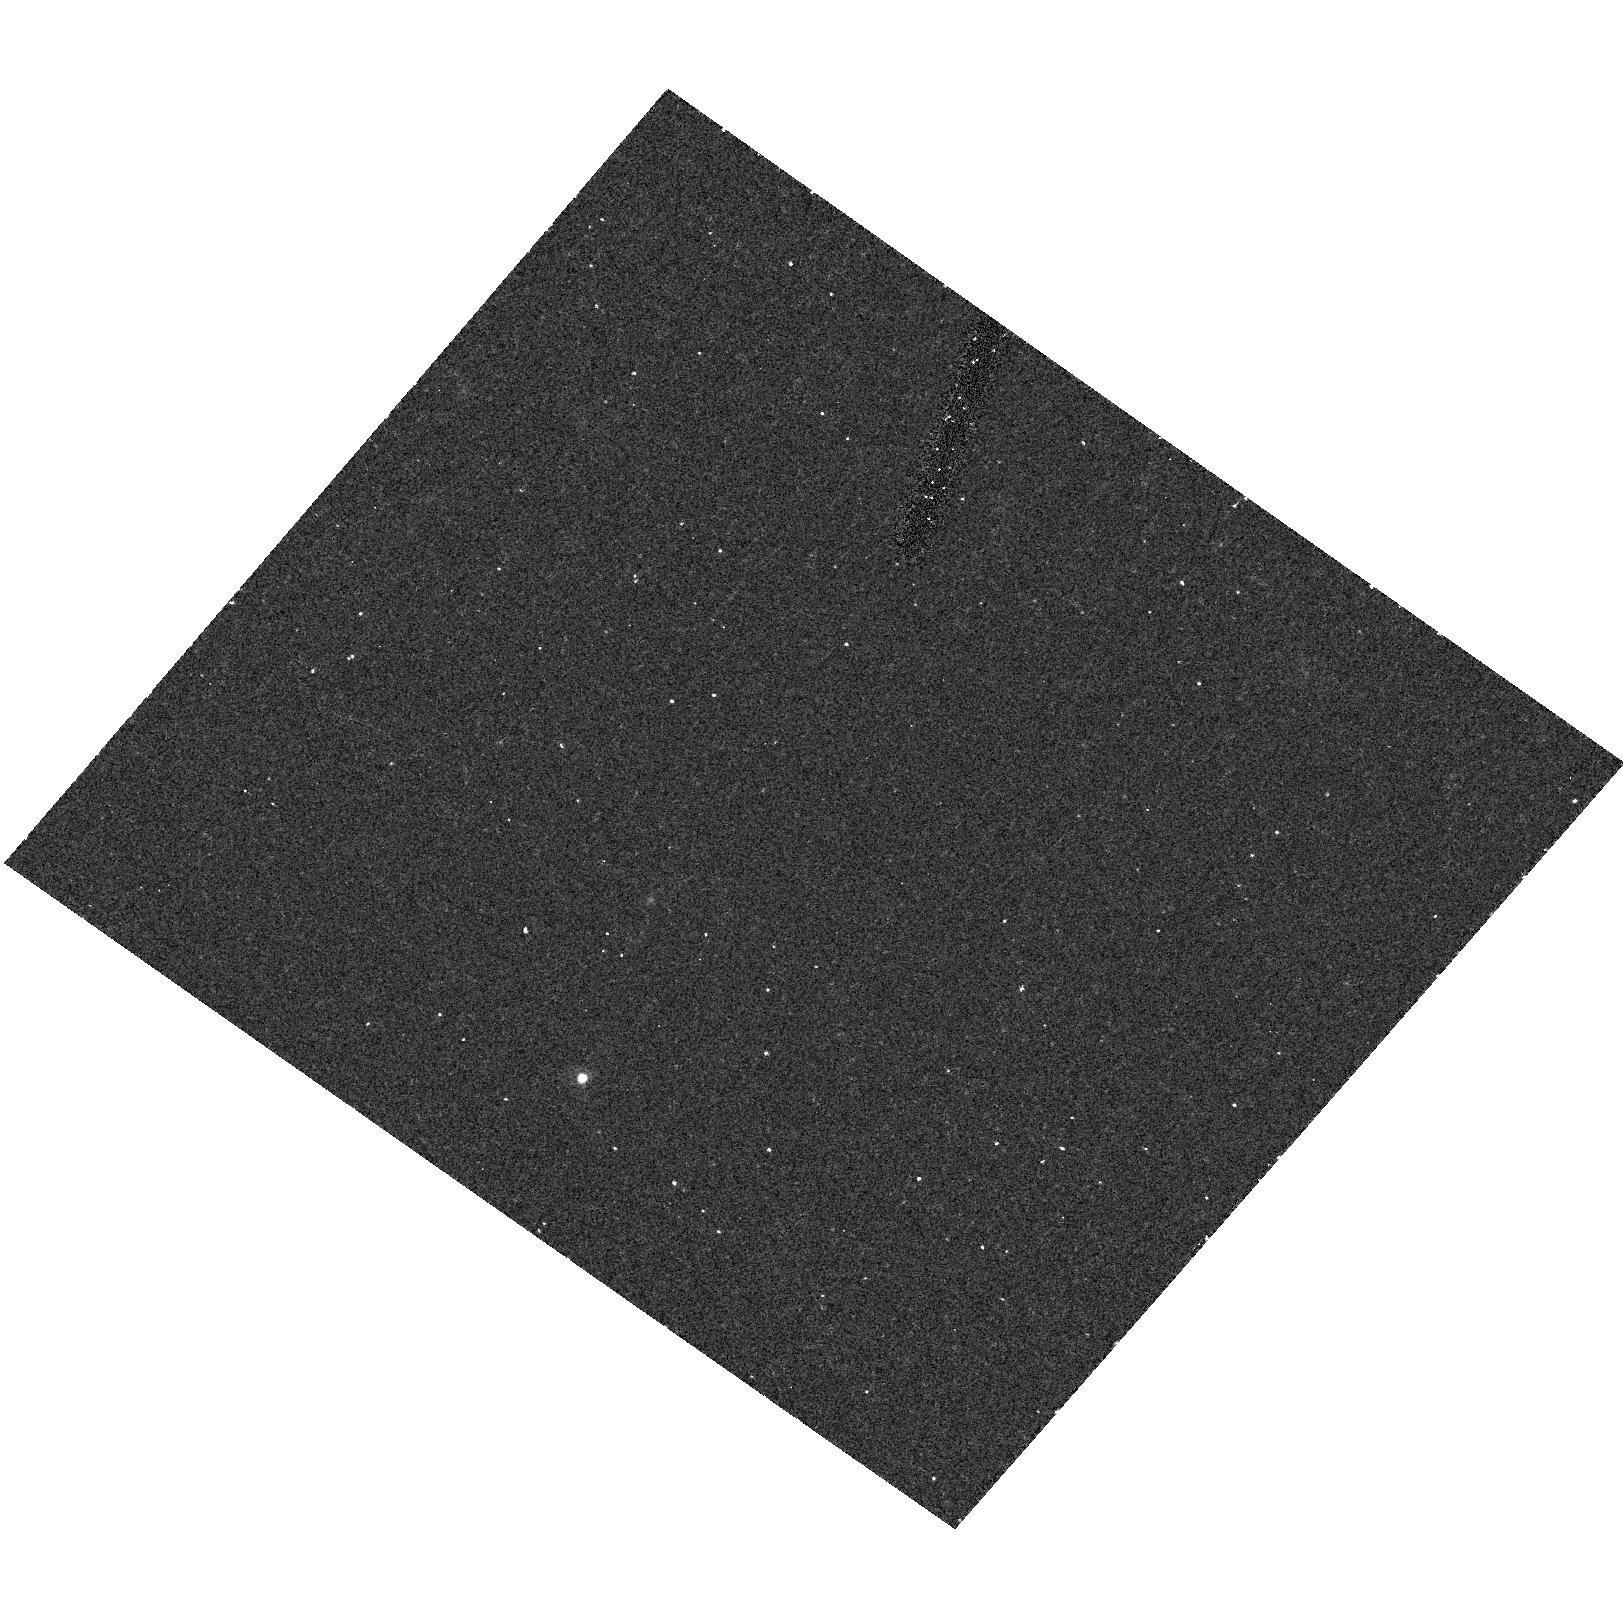
Target: field at RA 155.862°, Dec 19.898°
Instrument: ACS/HRC
Filter: F550M
Exposure: 20 min
Observation ID: hst_9293_02_acs_hrc_f550m_j6jt02

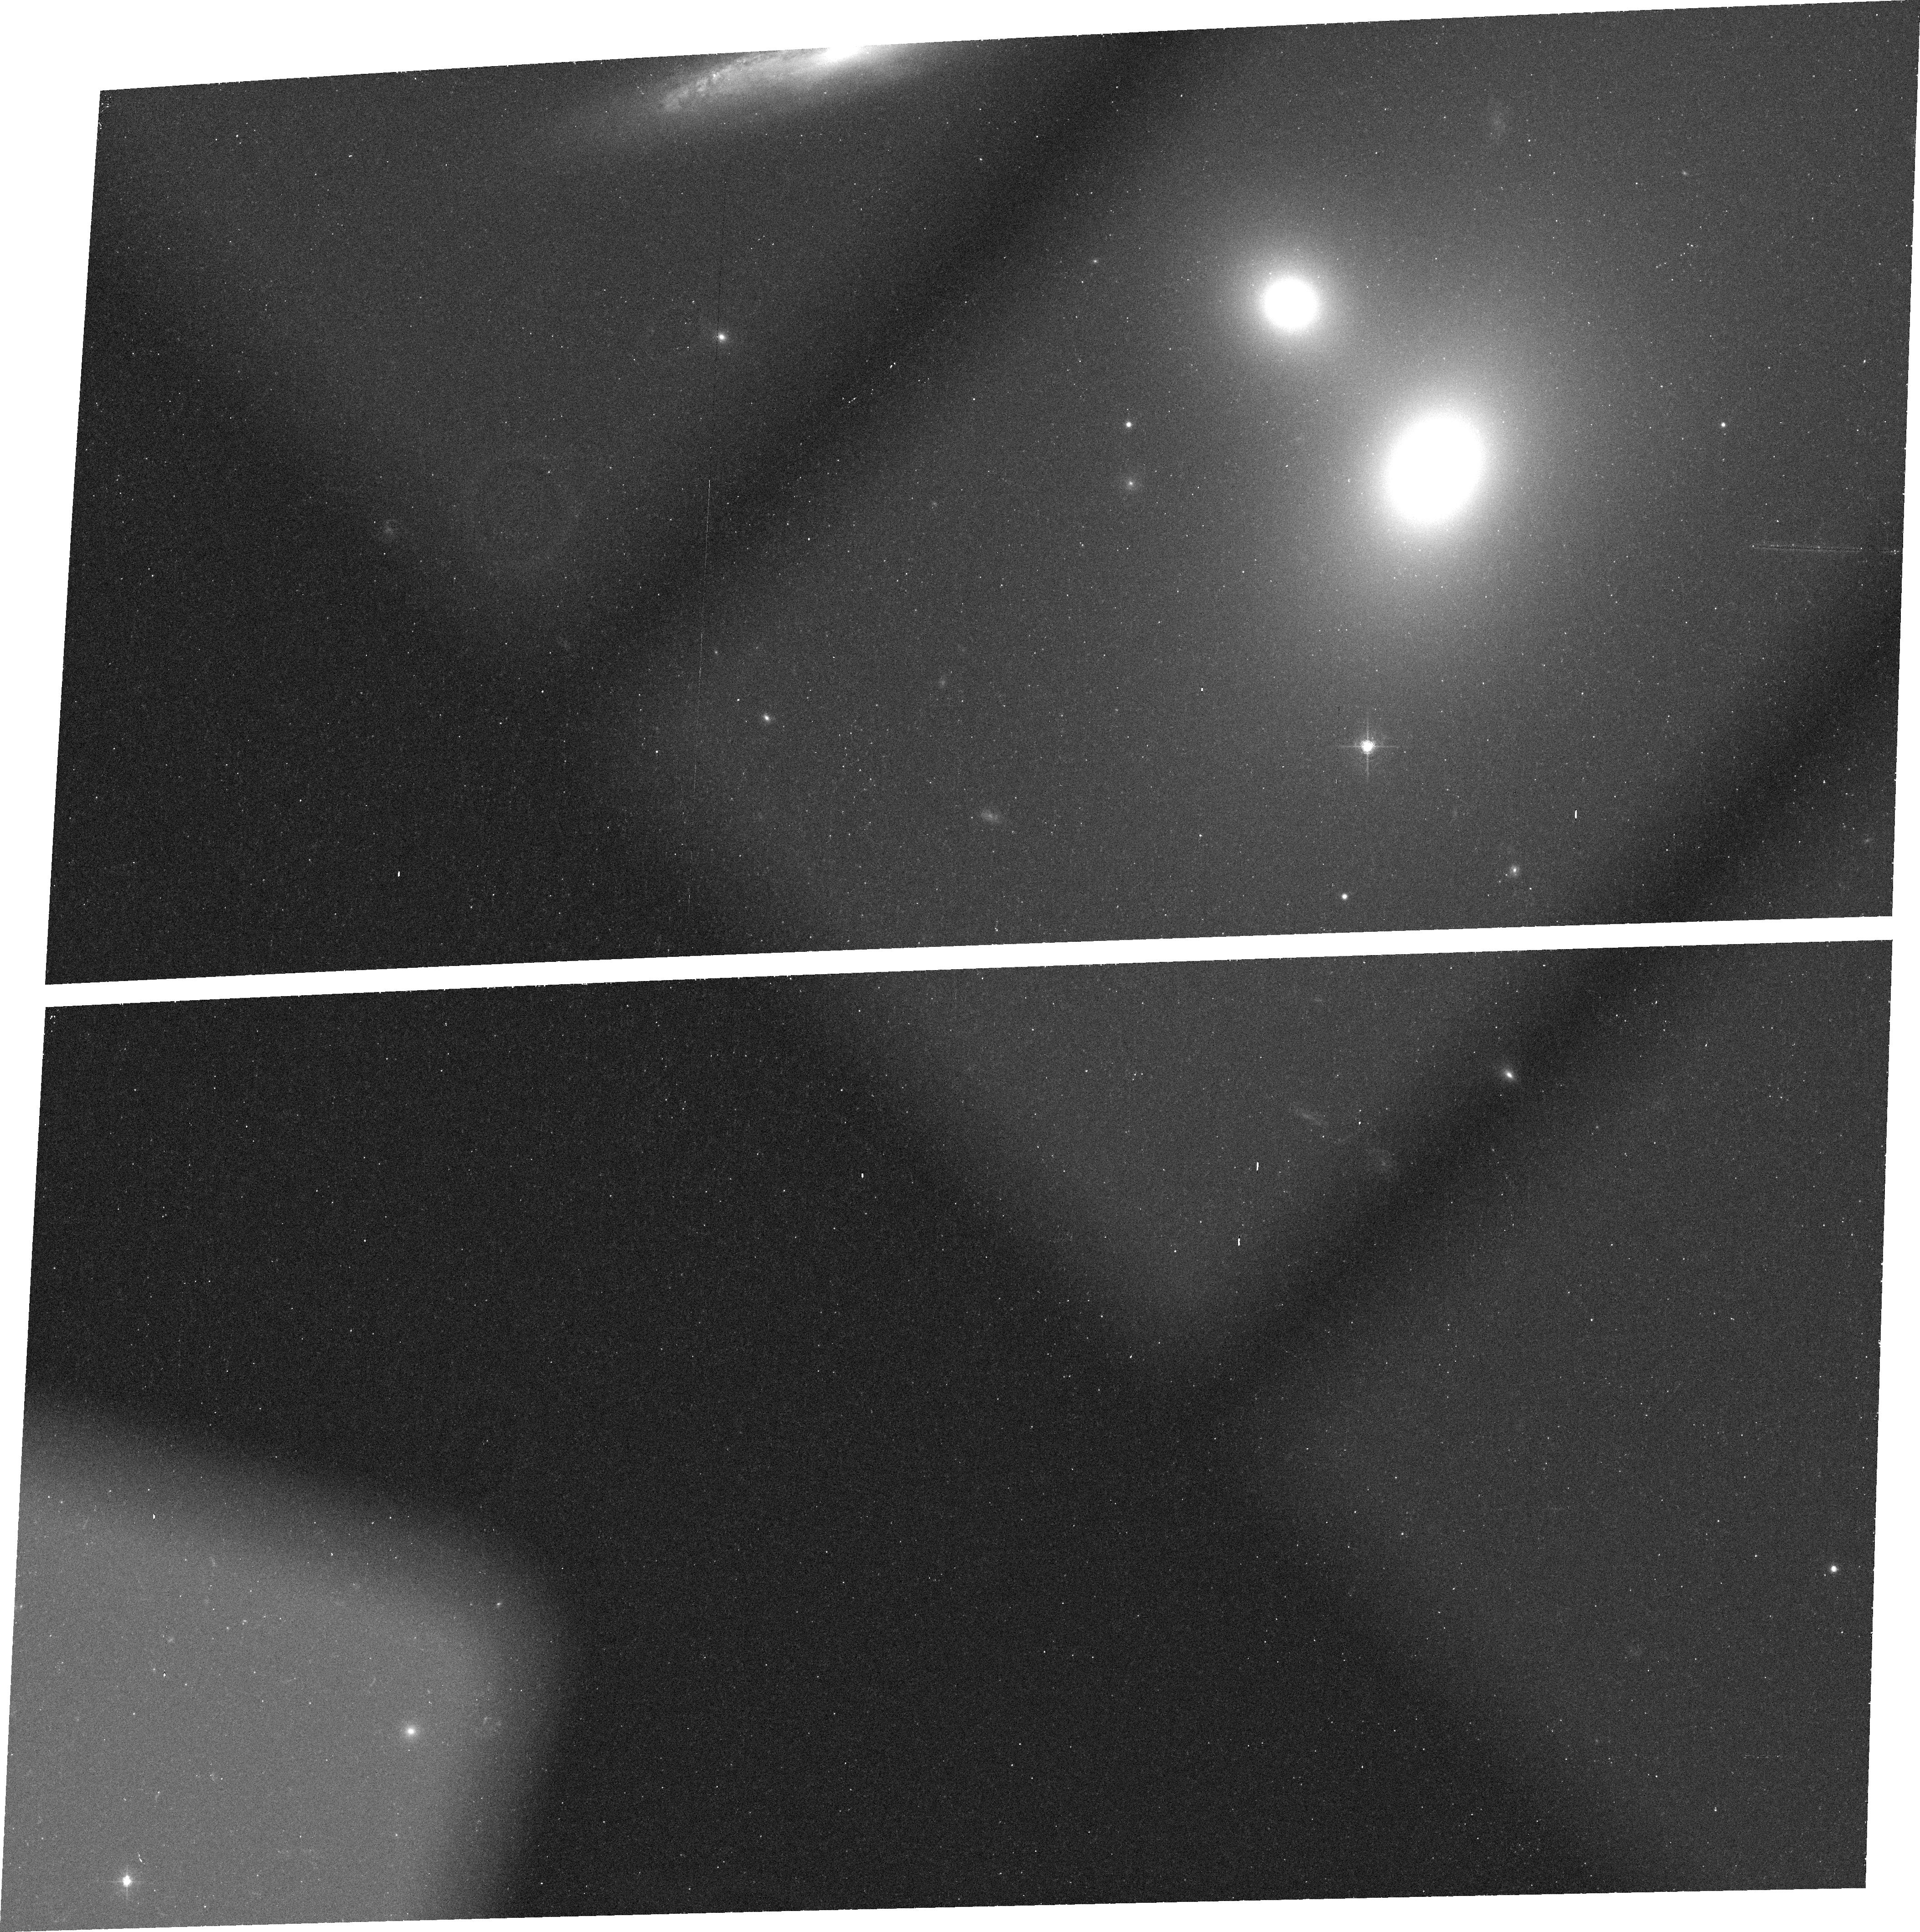
Target: NGC2832
Instrument: ACS/WFC
Filter: FR656N
Exposure: 23 min
Observation ID: j6jt04010

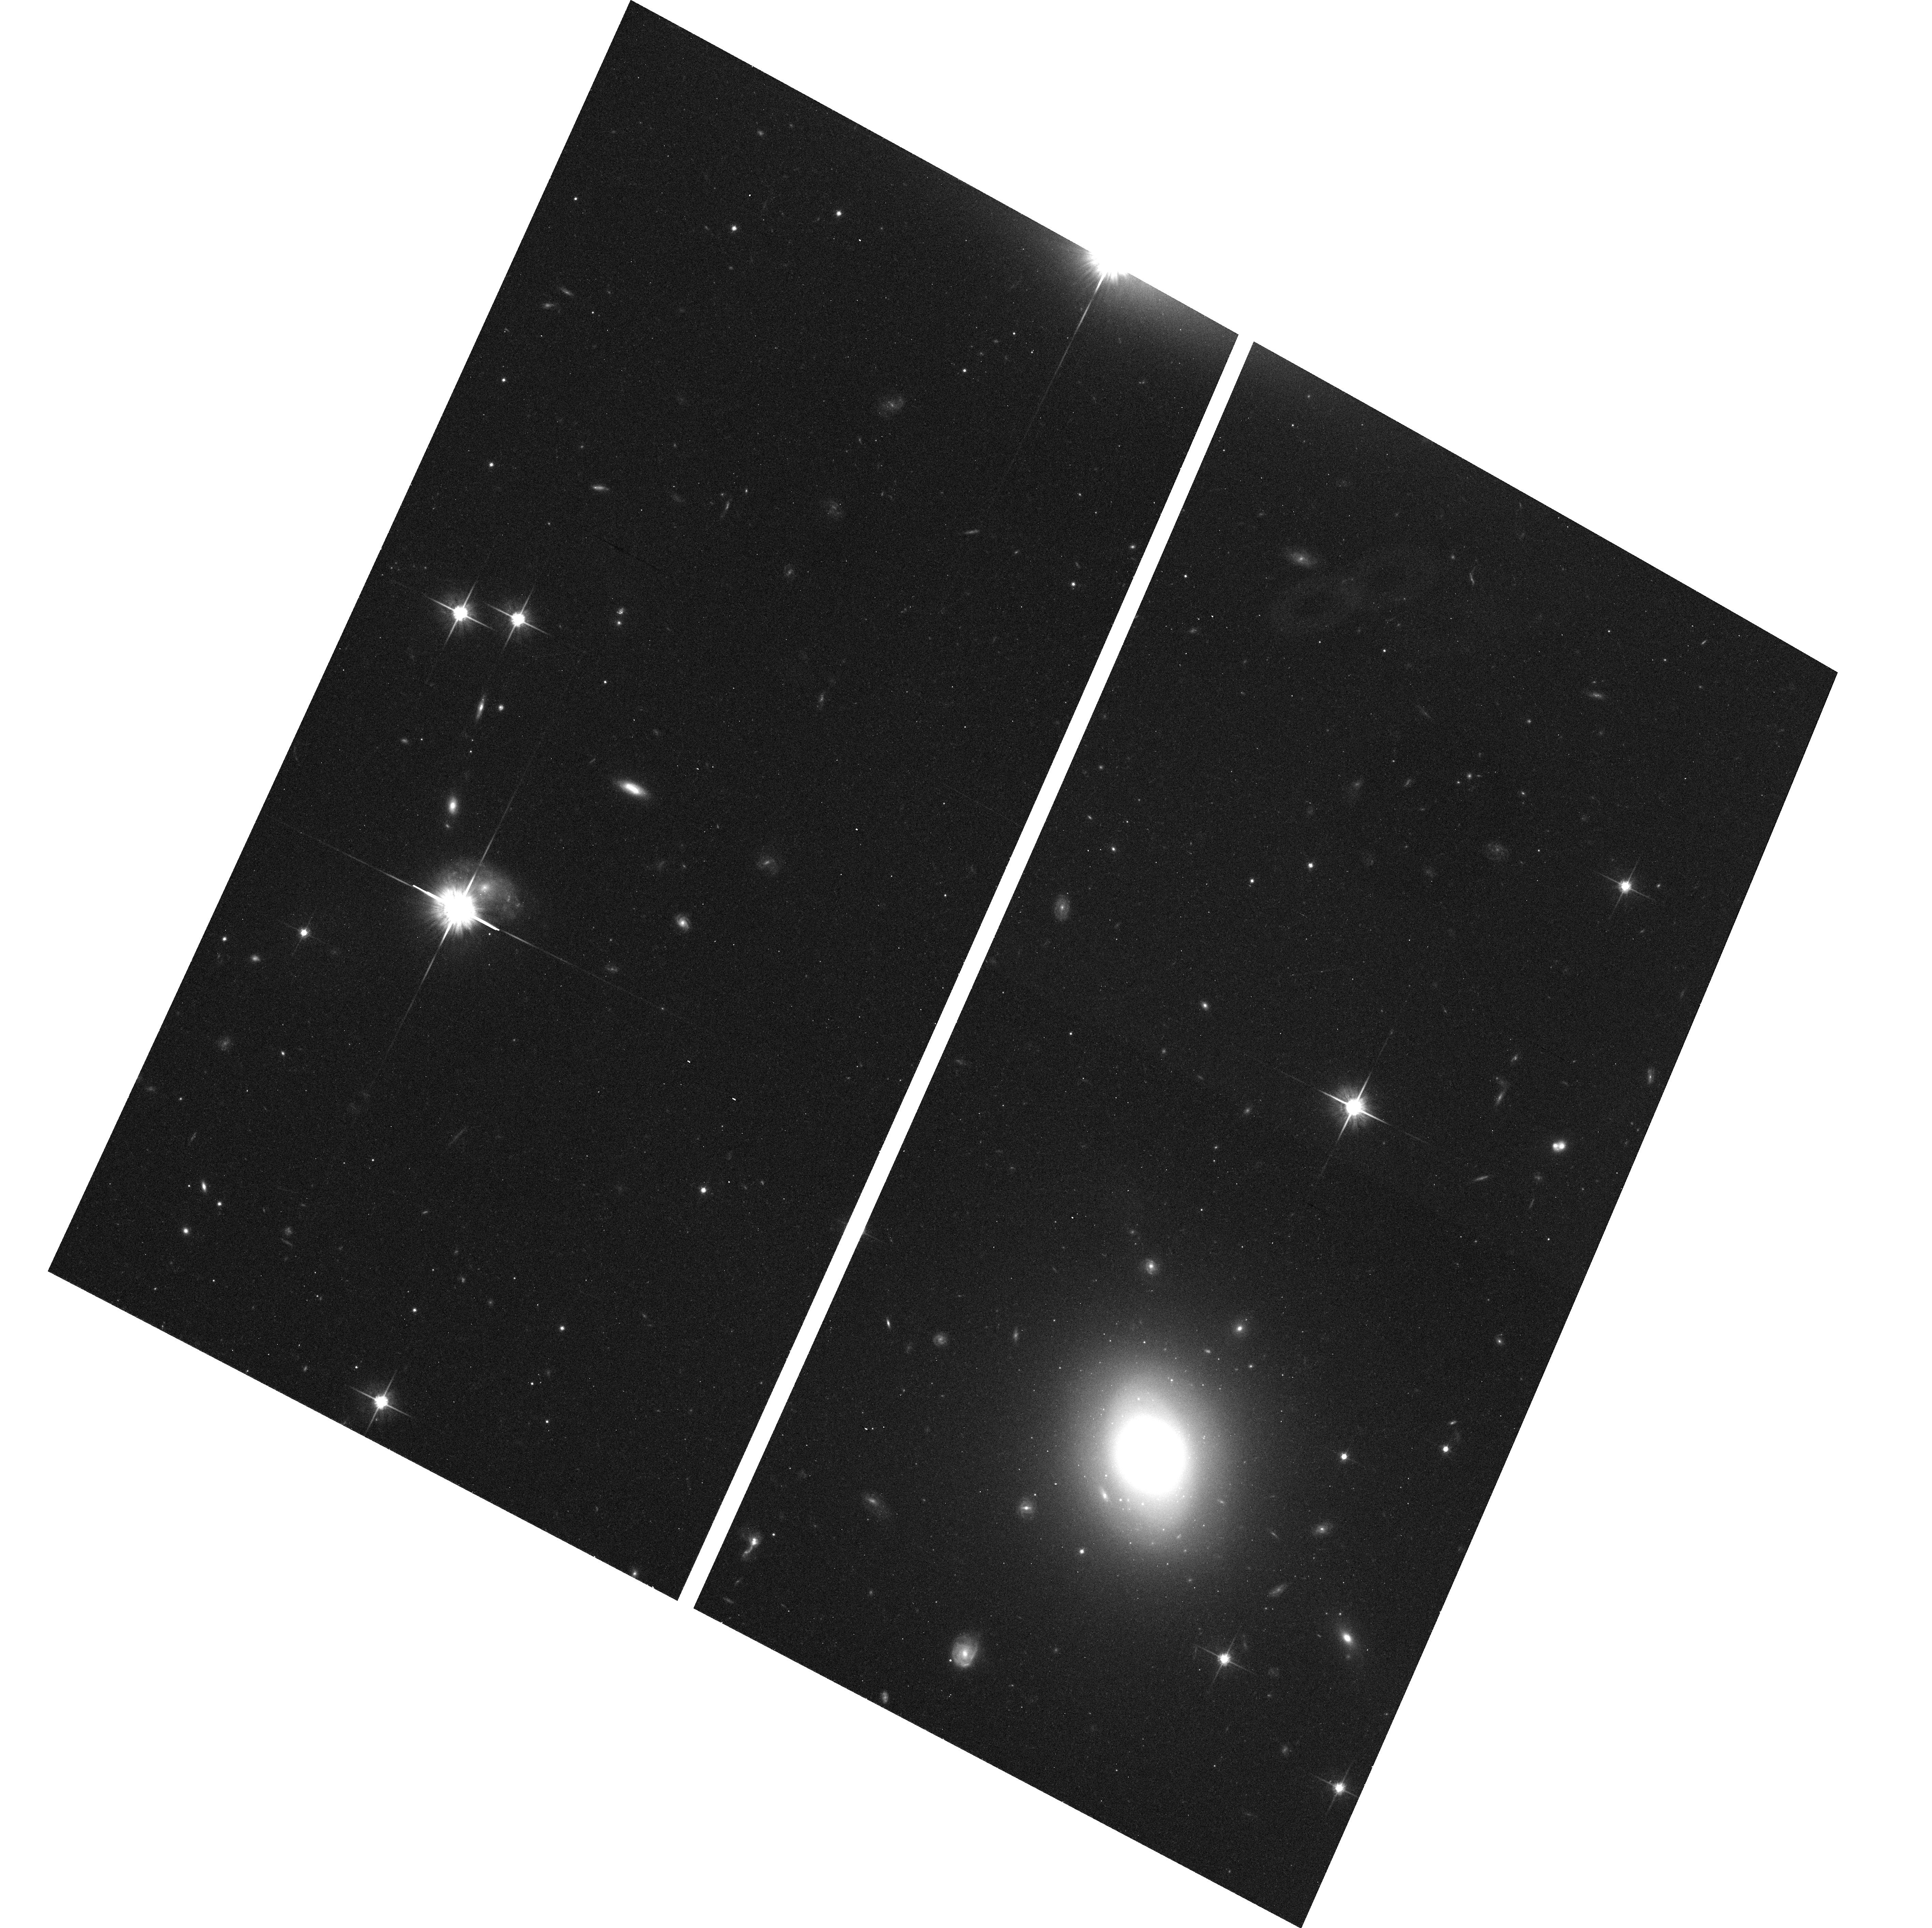
Target: NGC7720
Instrument: ACS/WFC
Filter: F814W
Exposure: 12 min
Observation ID: hst_9293_07_acs_wfc_f814w_j6jt07

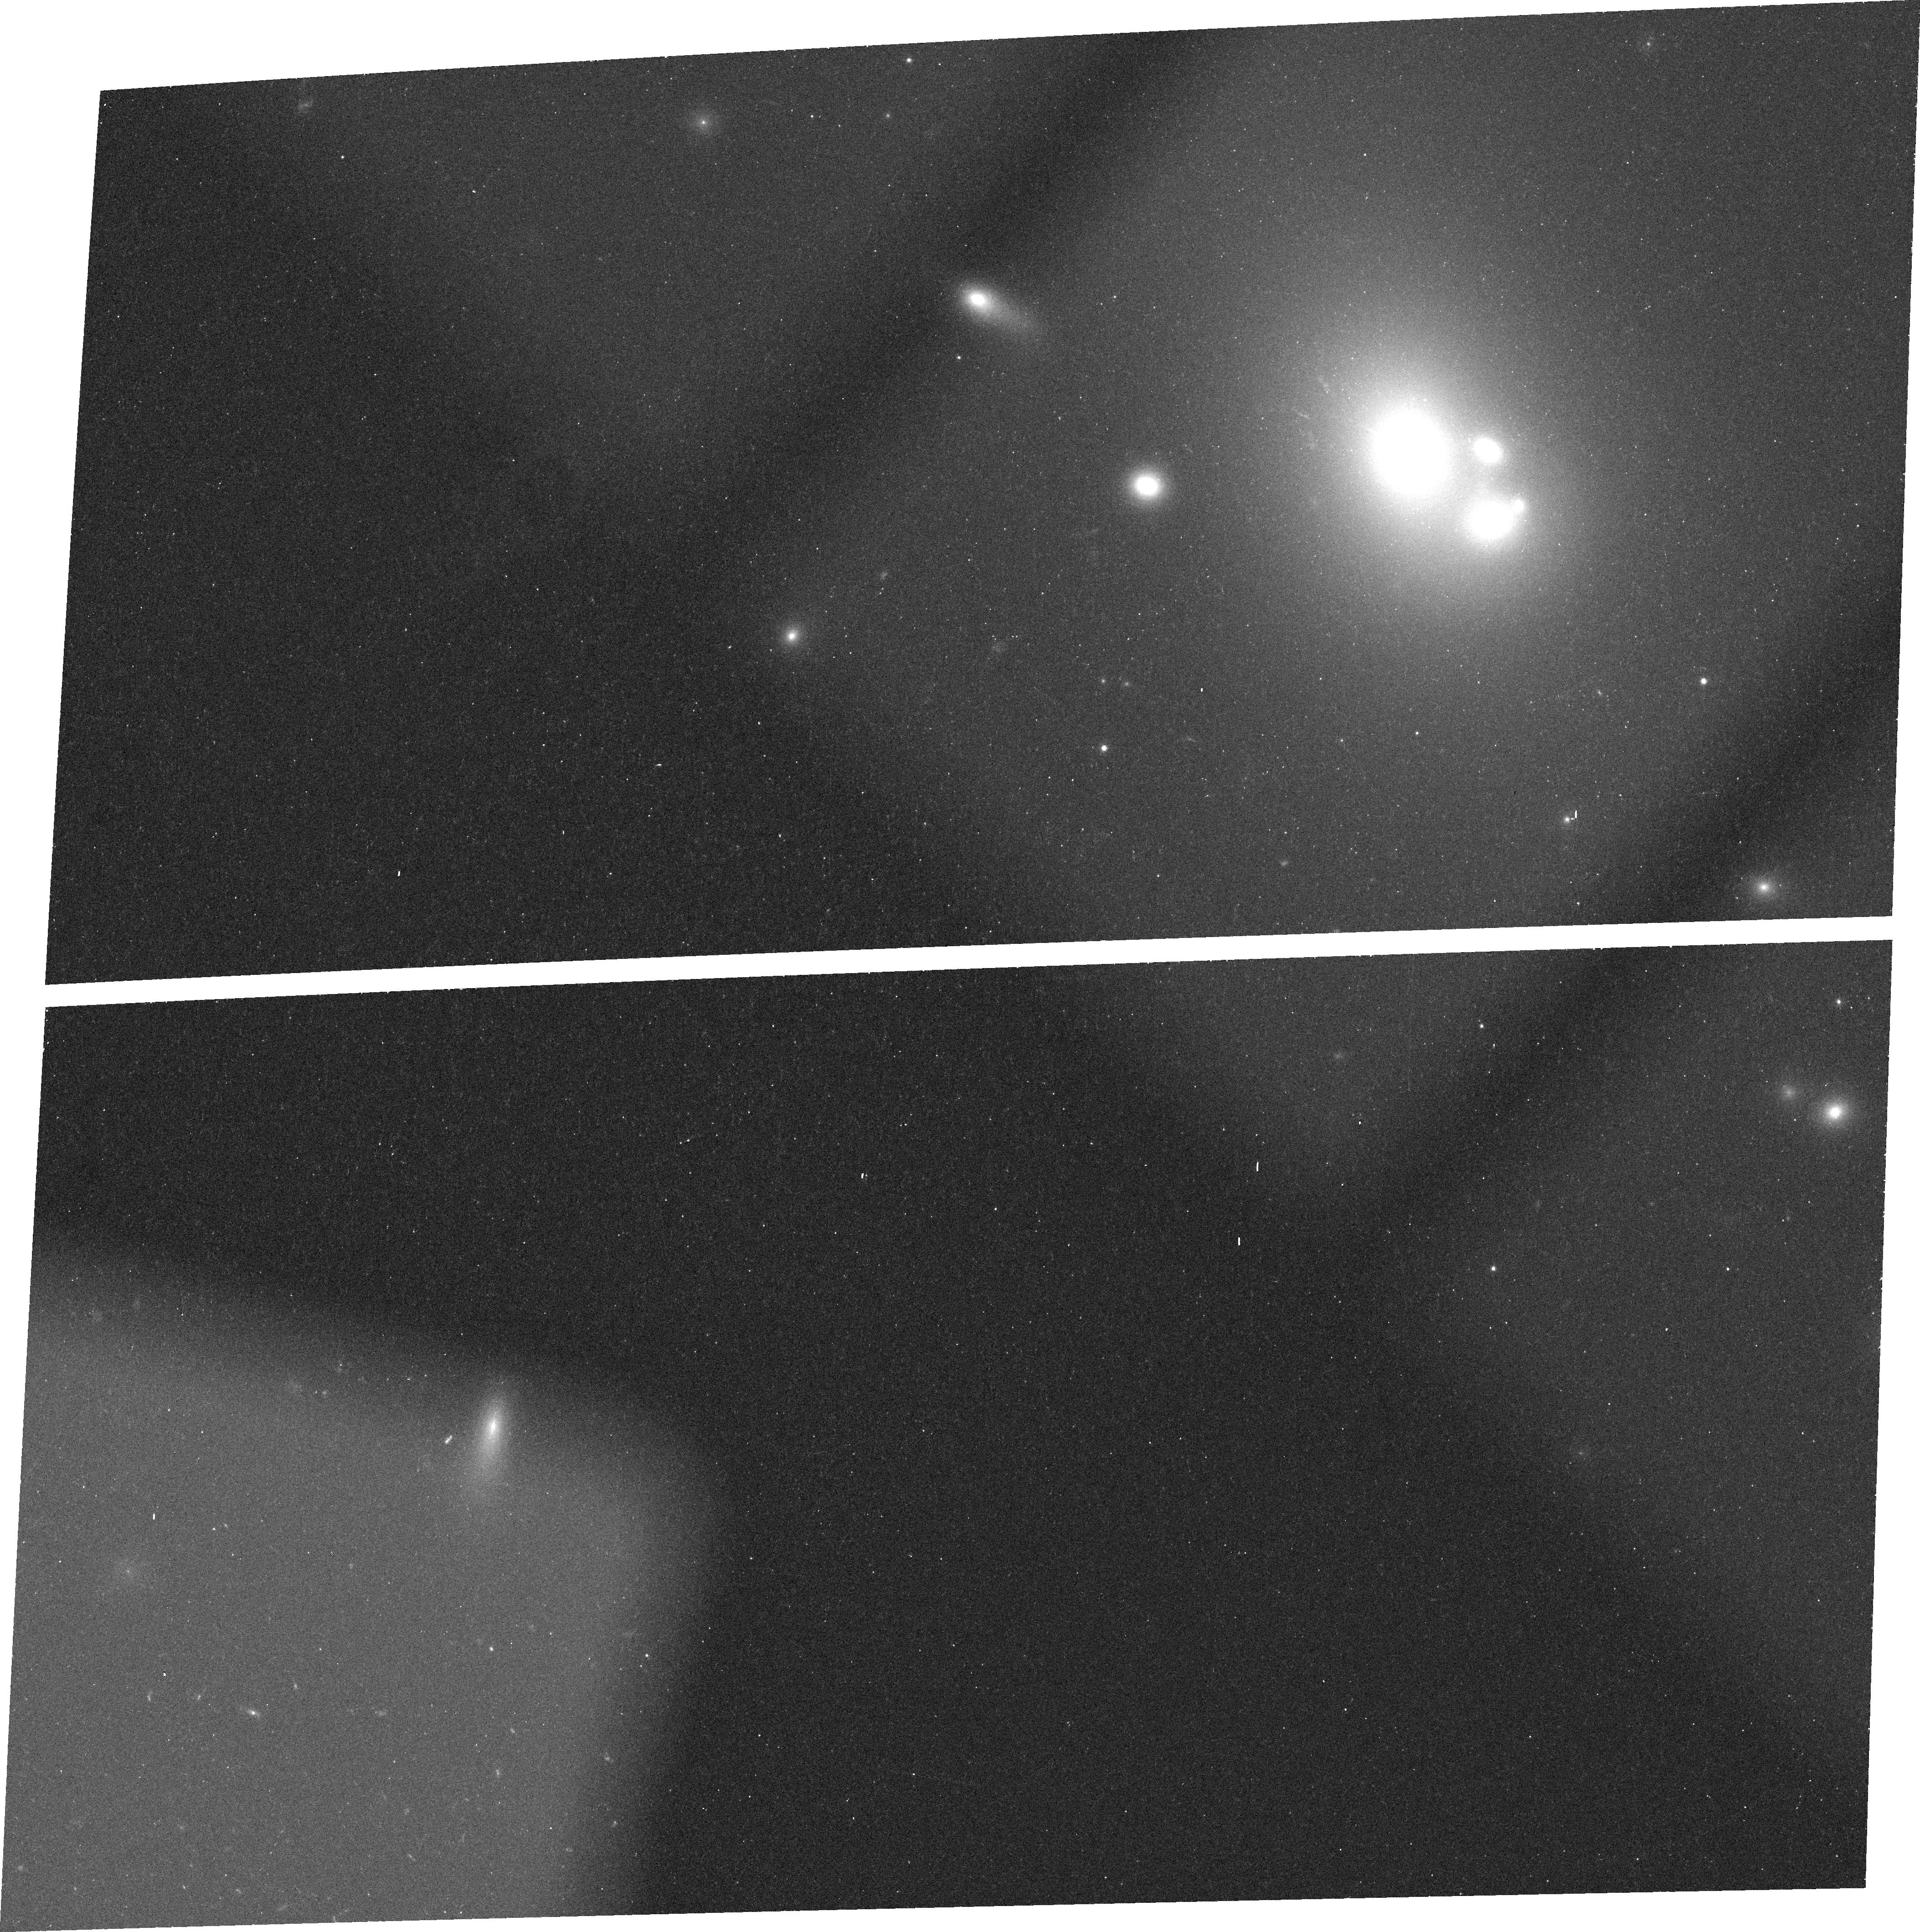
Target: NGC6166
Instrument: ACS/WFC
Filter: FR656N
Exposure: 26 min
Observation ID: j6jt05010

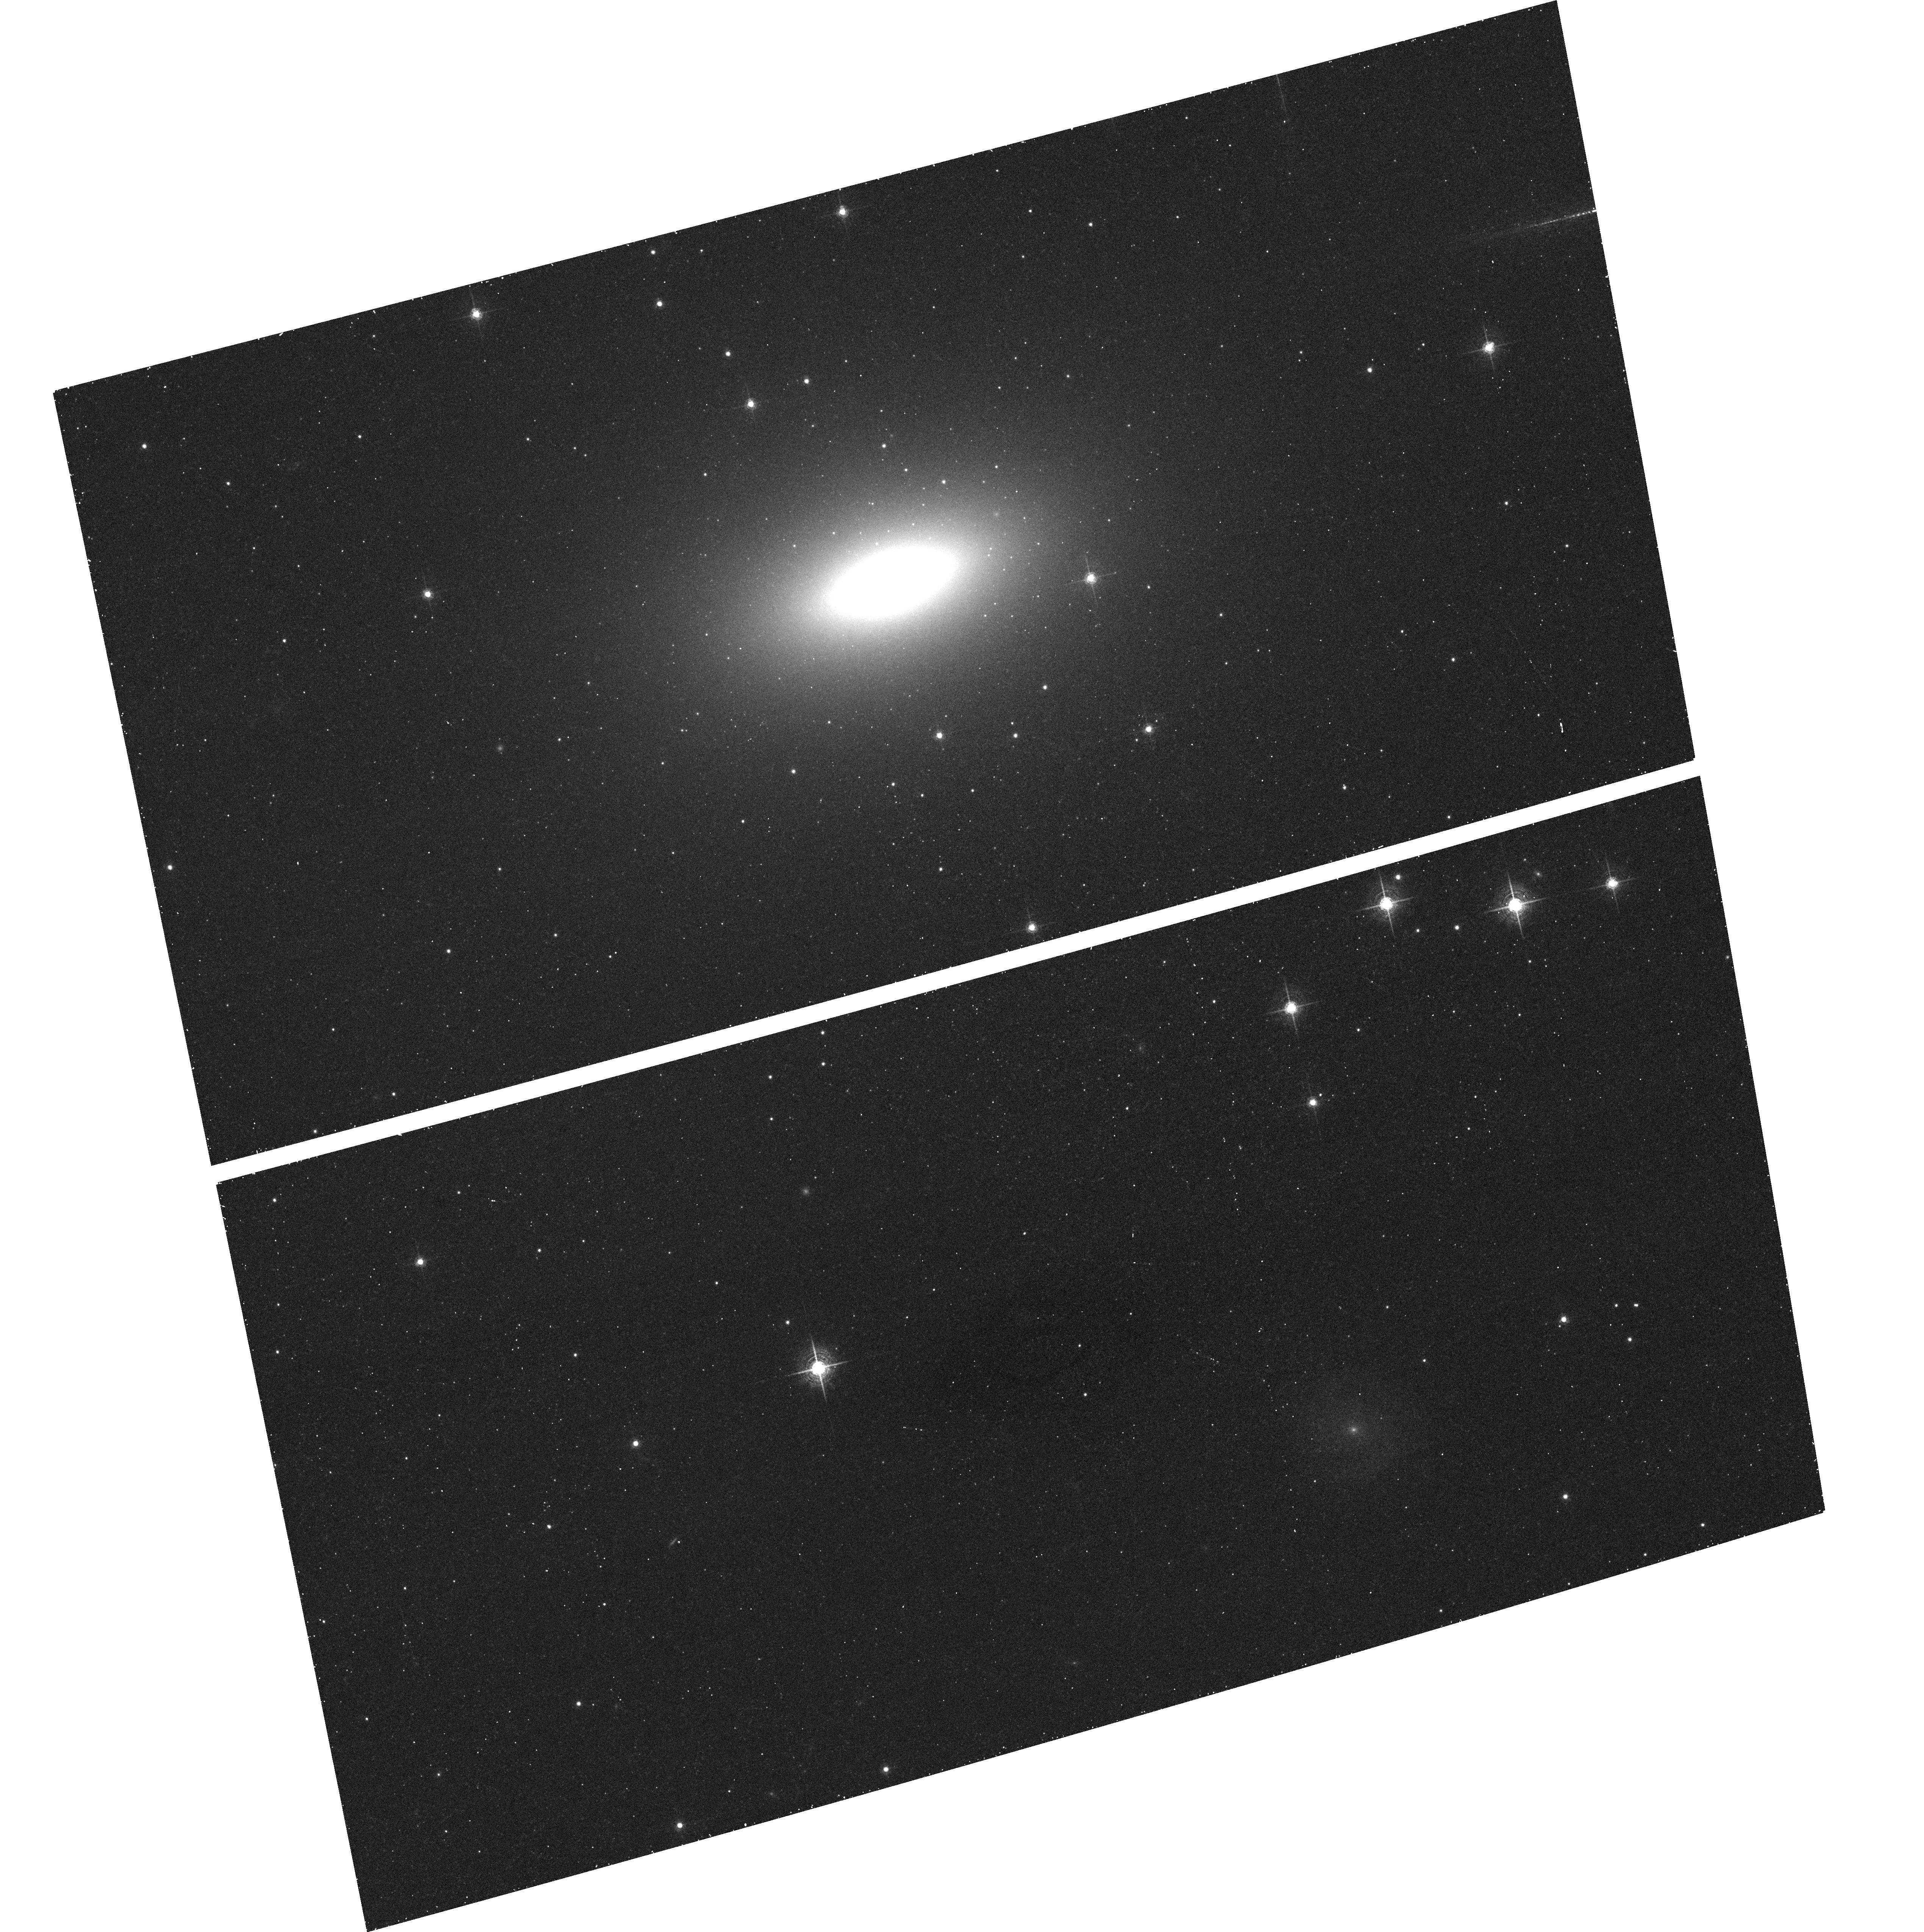
Target: ESO208-G21
Instrument: ACS/WFC
Filter: F658N
Exposure: 26 min
Observation ID: hst_9293_03_acs_wfc_f658n_j6jt03

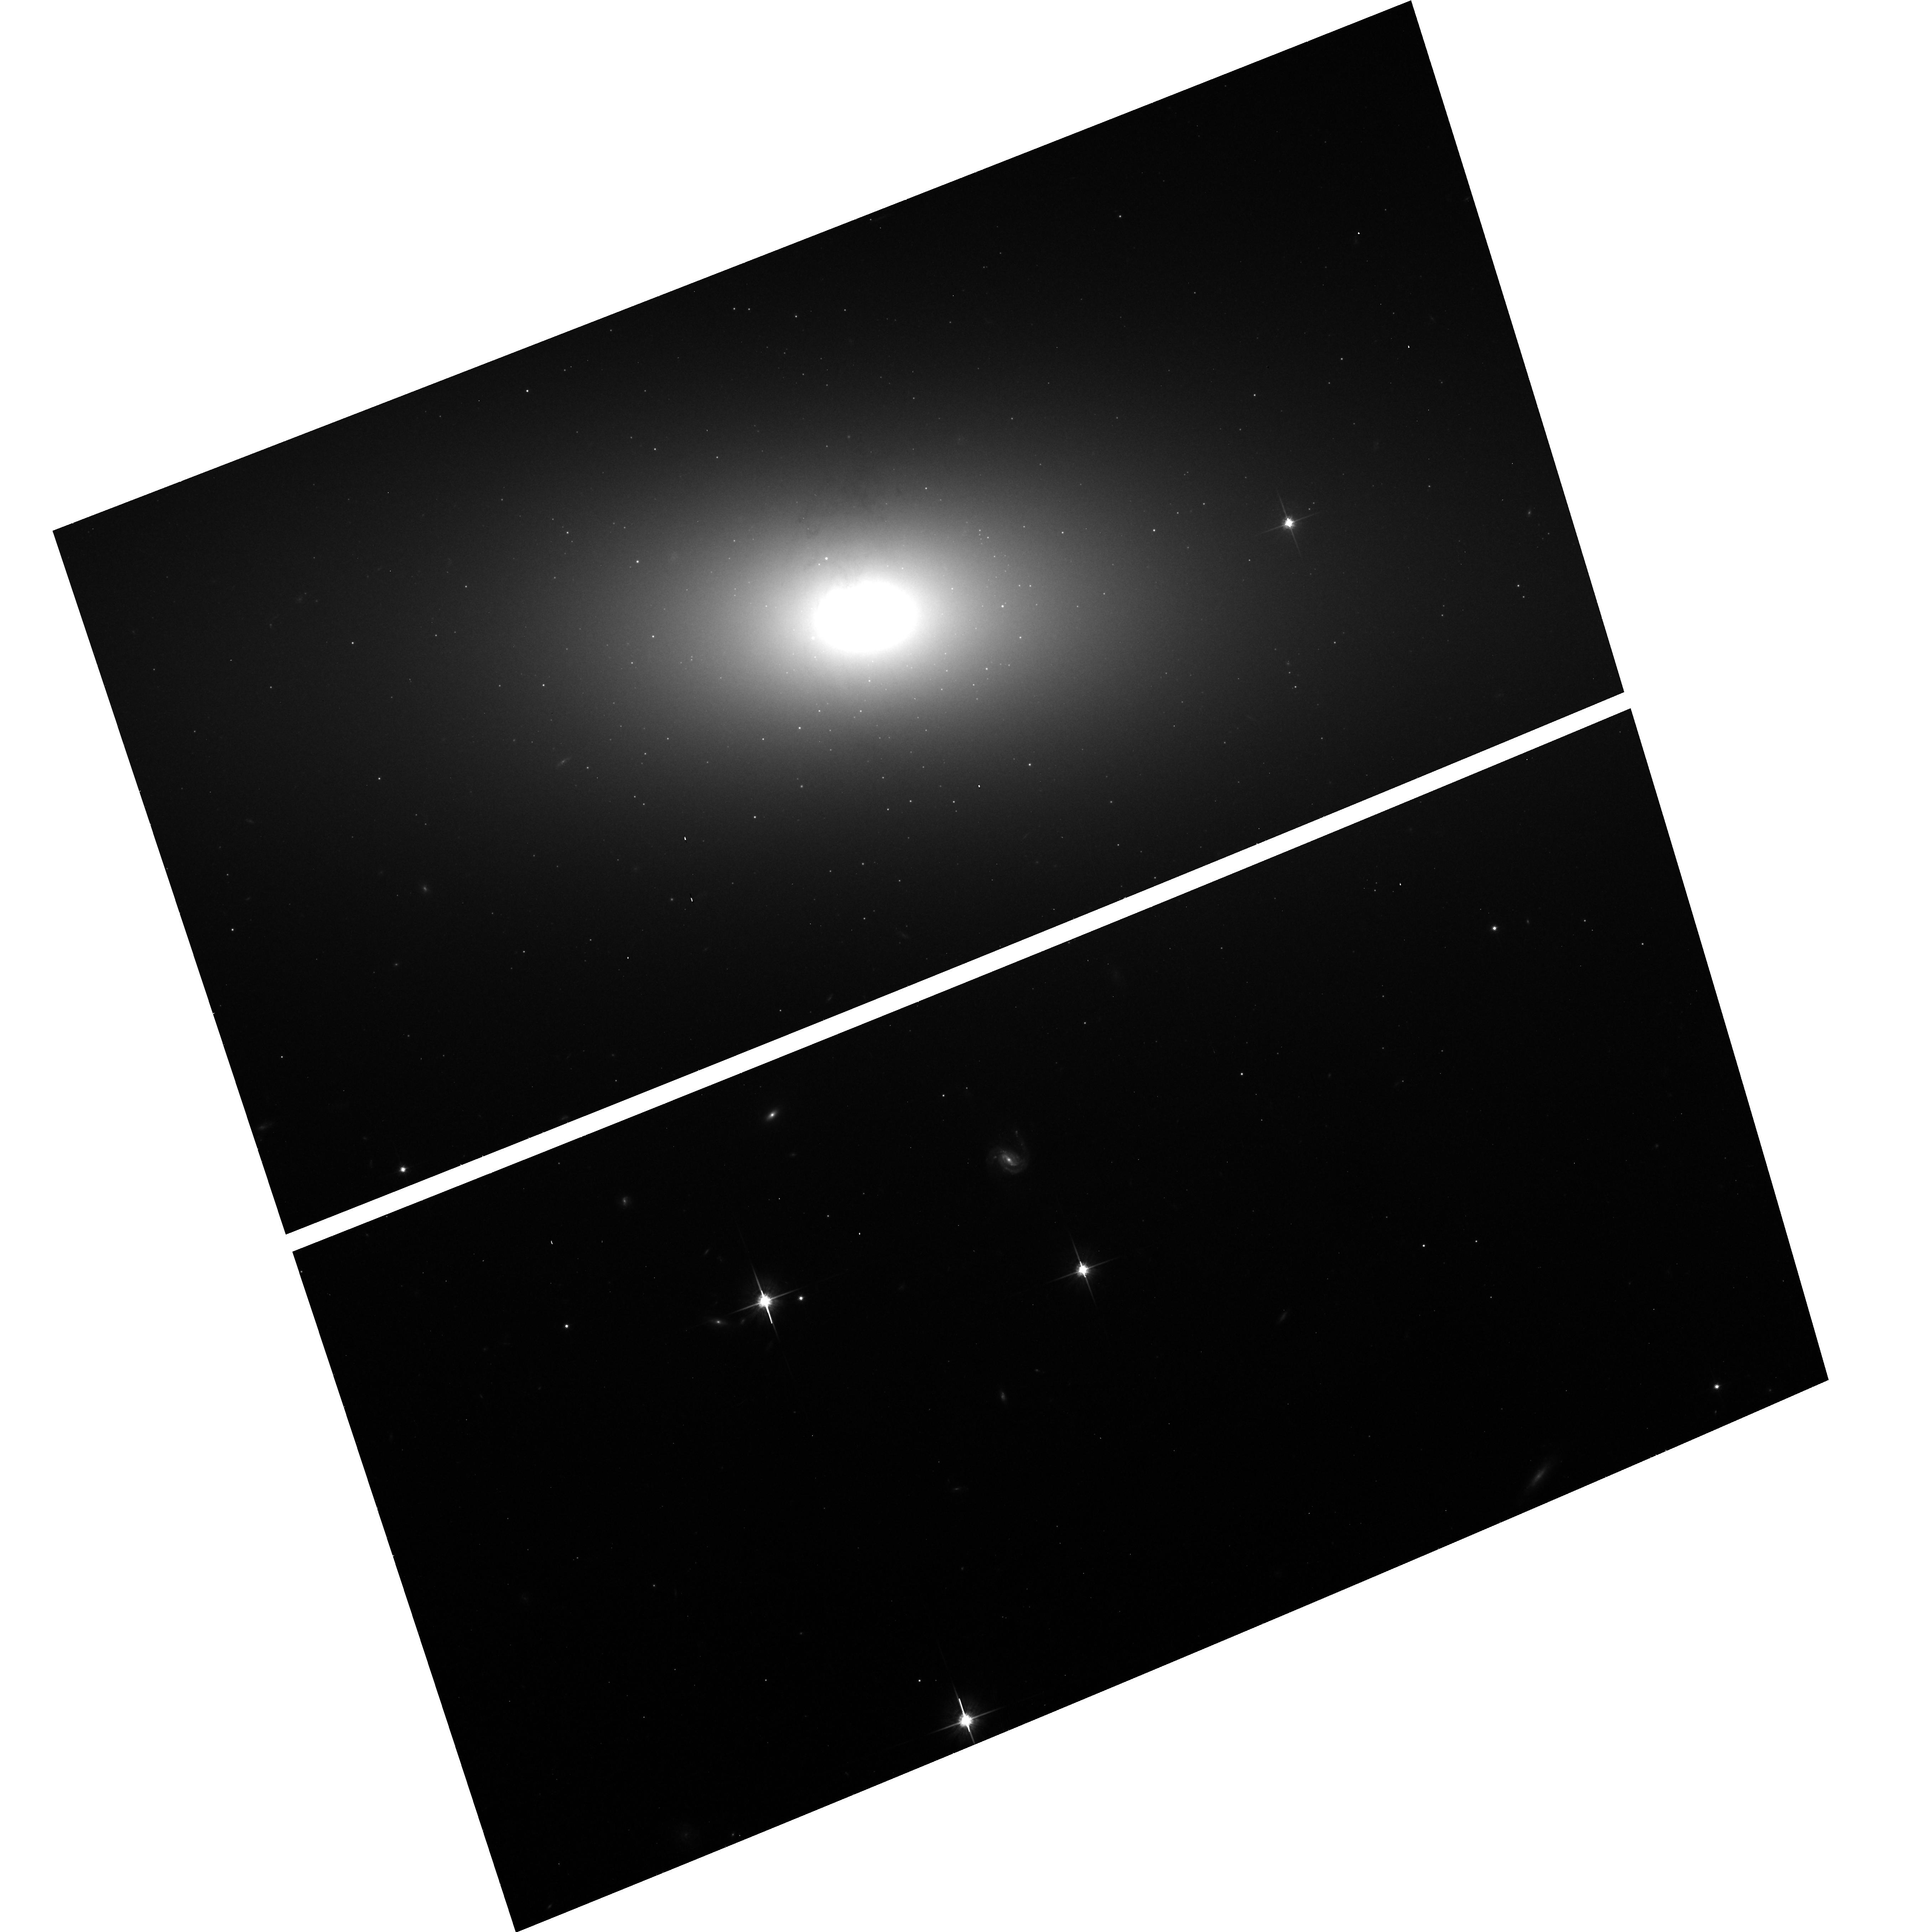
Target: NGC2768
Instrument: ACS/WFC
Filter: F814W
Exposure: 12 min
Observation ID: hst_9293_08_acs_wfc_f814w_j6jt08

Massive Black Holes in Early Type Galaxies (PI: Ford, Holland)

Recently, a nearly perfect relation has been recognized between the masses of the black holes (for 3x10^6 Msun < M_BH < 3x10^9 Msun) at the centers of galaxies and the velocity dispersions of their bulges. However, uncertainties over the exact slope of the correlation still remain, and it is not known if such a relation extends to black holes of lower and higher masses. The discovery of small (r ~ a few hundred pc), well defined, dust and gas disks in the nuclei of some active elliptical galaxies opened a new avenue for measuring central mass distributions. When ionized gas is present, a small number of high spatial resolution (e.g. STIS) spectra are sufficient to characterize the disk dynamics and the galaxy's central mass (e.g., M87, M81, NGC 4374). We propose to use STIS spectroscopy to measure black hole masses, using gas dynamics, in the centers of several brightest cluster galaxies (BCGs), 2 nearby galaxies with low velocity dispersions, and a number of elliptical galaxies known to harbor small nuclear dust disks. The proposed targets encompass a wide range of black hole masses, allowing us to fully examine the M_BH - - sigma relationship. We will also obtain H-alpha and continuum images to fully characterize the gaseous and dust morphology as well as stellar surface profile in the central regions.